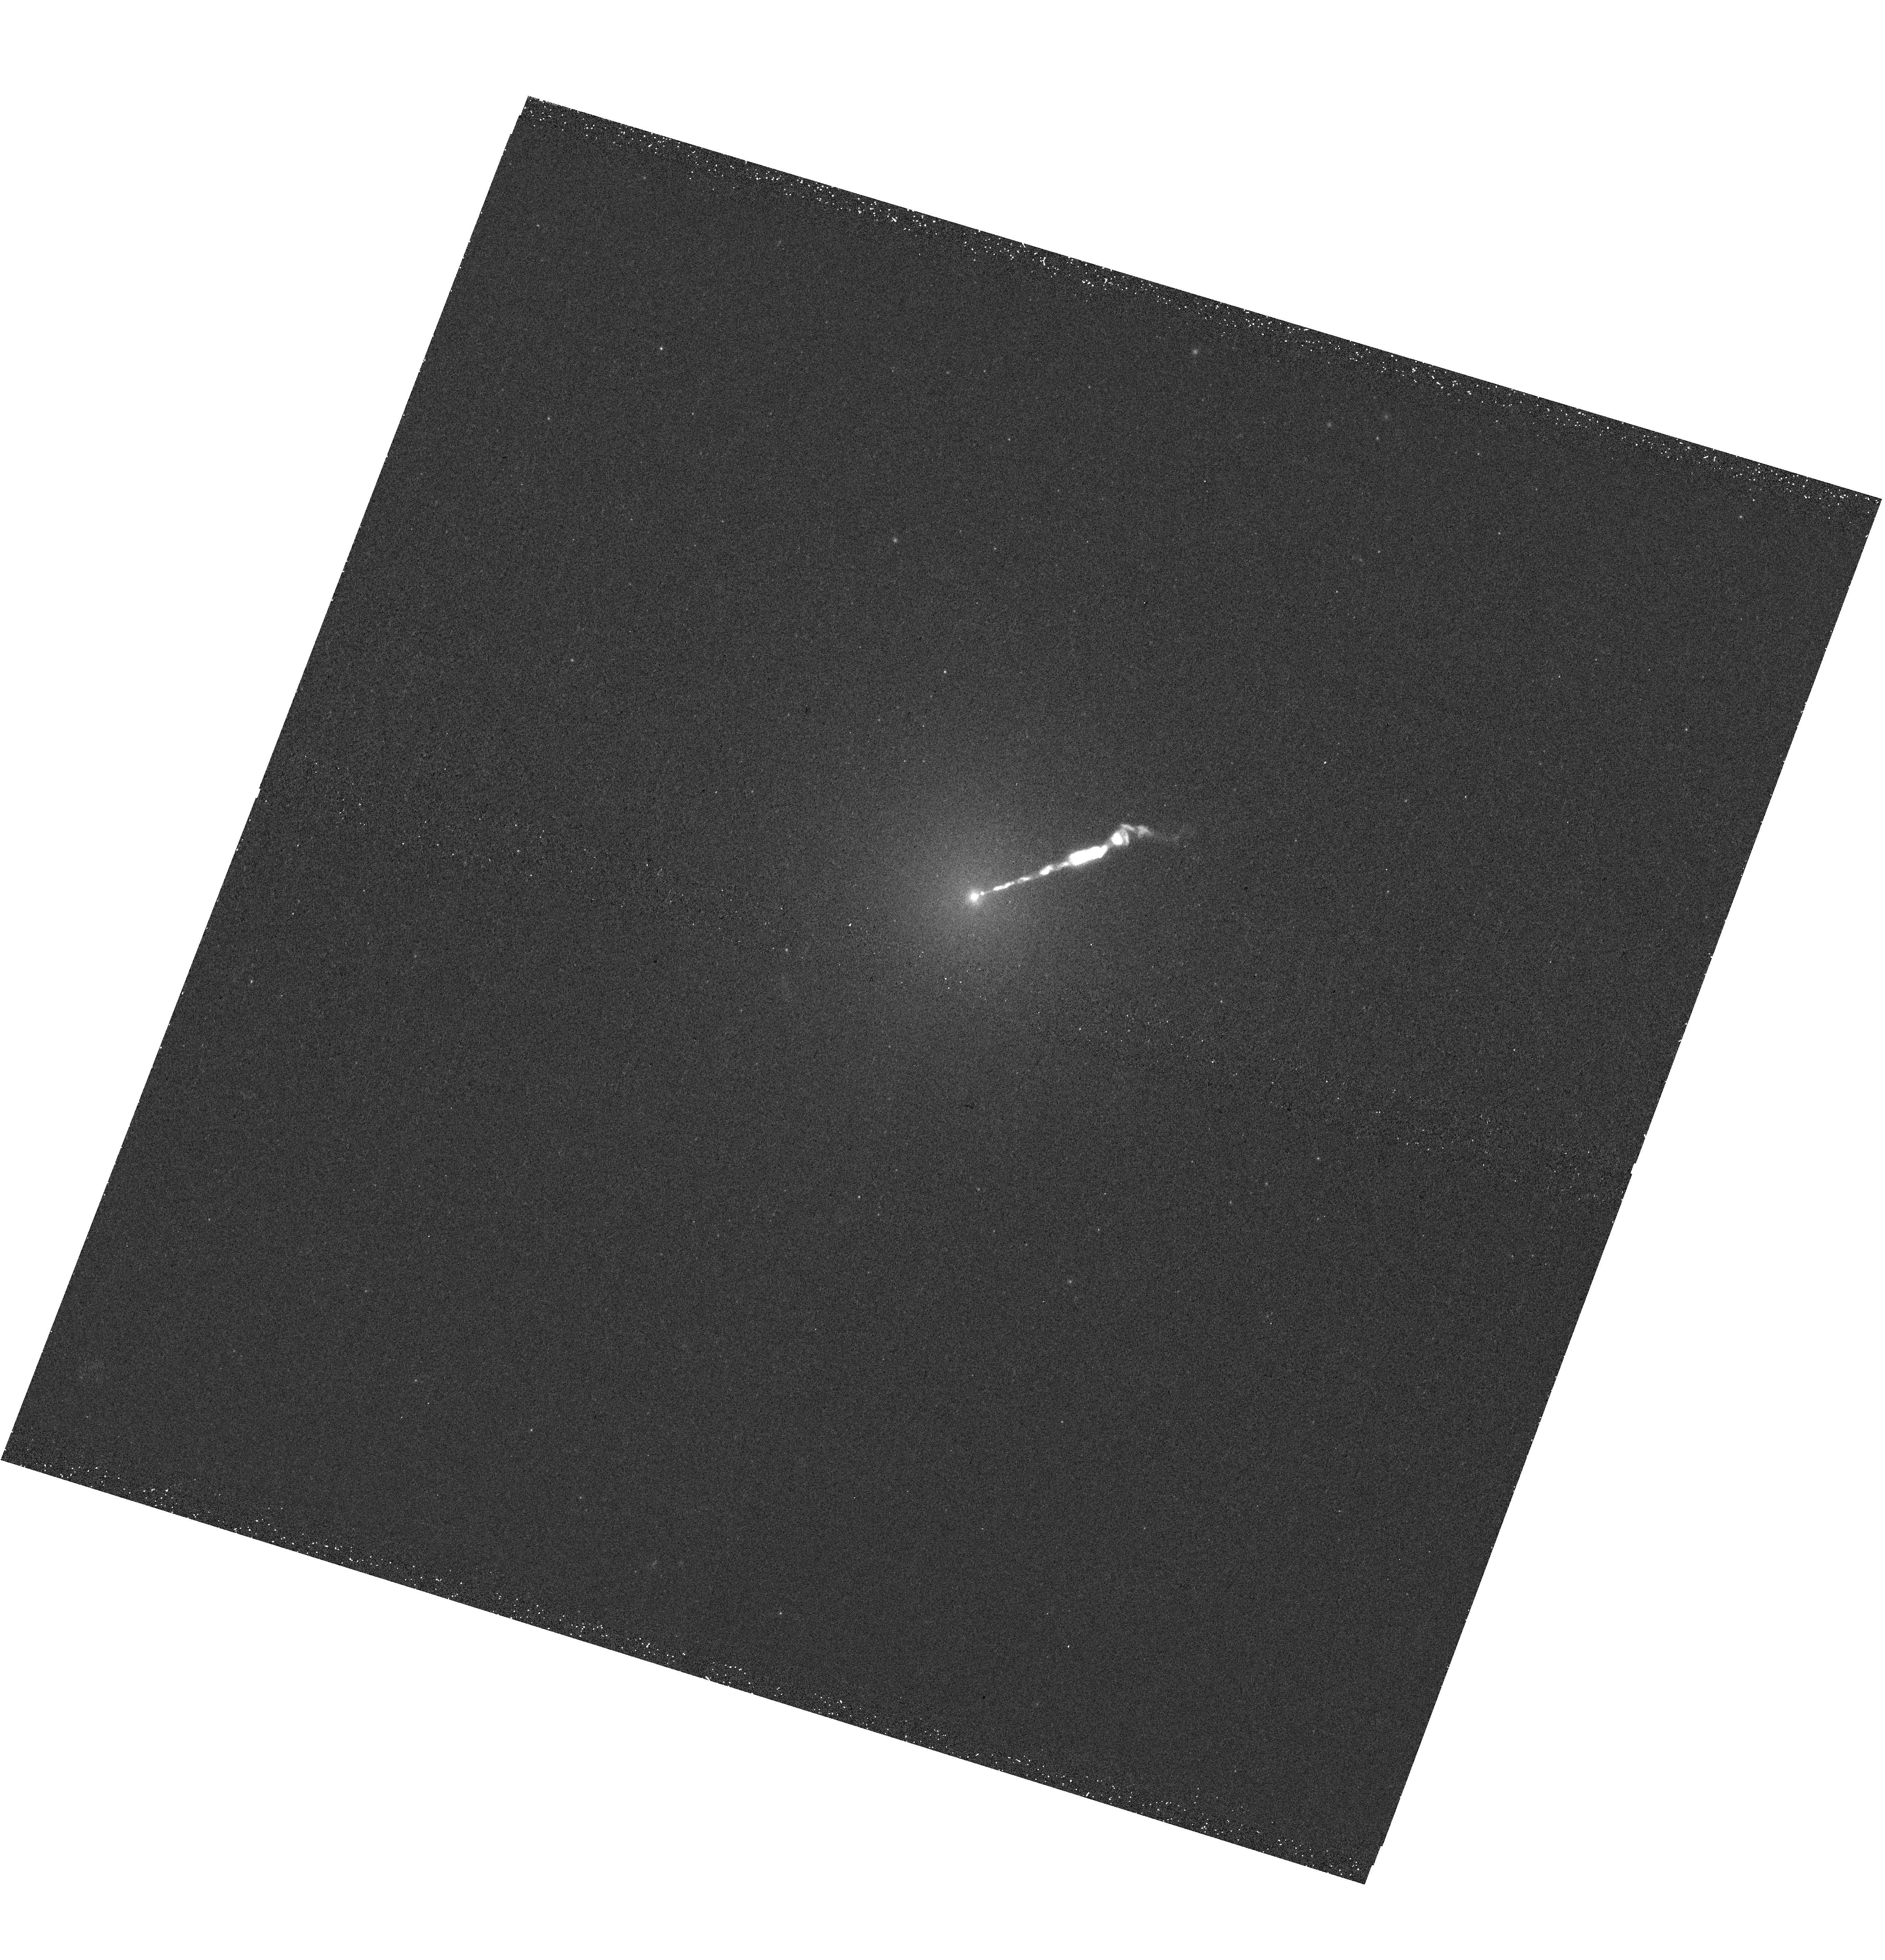
Target: M-87
Instrument: WFC3/UVIS
Filter: F275W
Exposure: 26 min
Observation ID: hst_14618_45_wfc3_uvis_f275w_id5o45

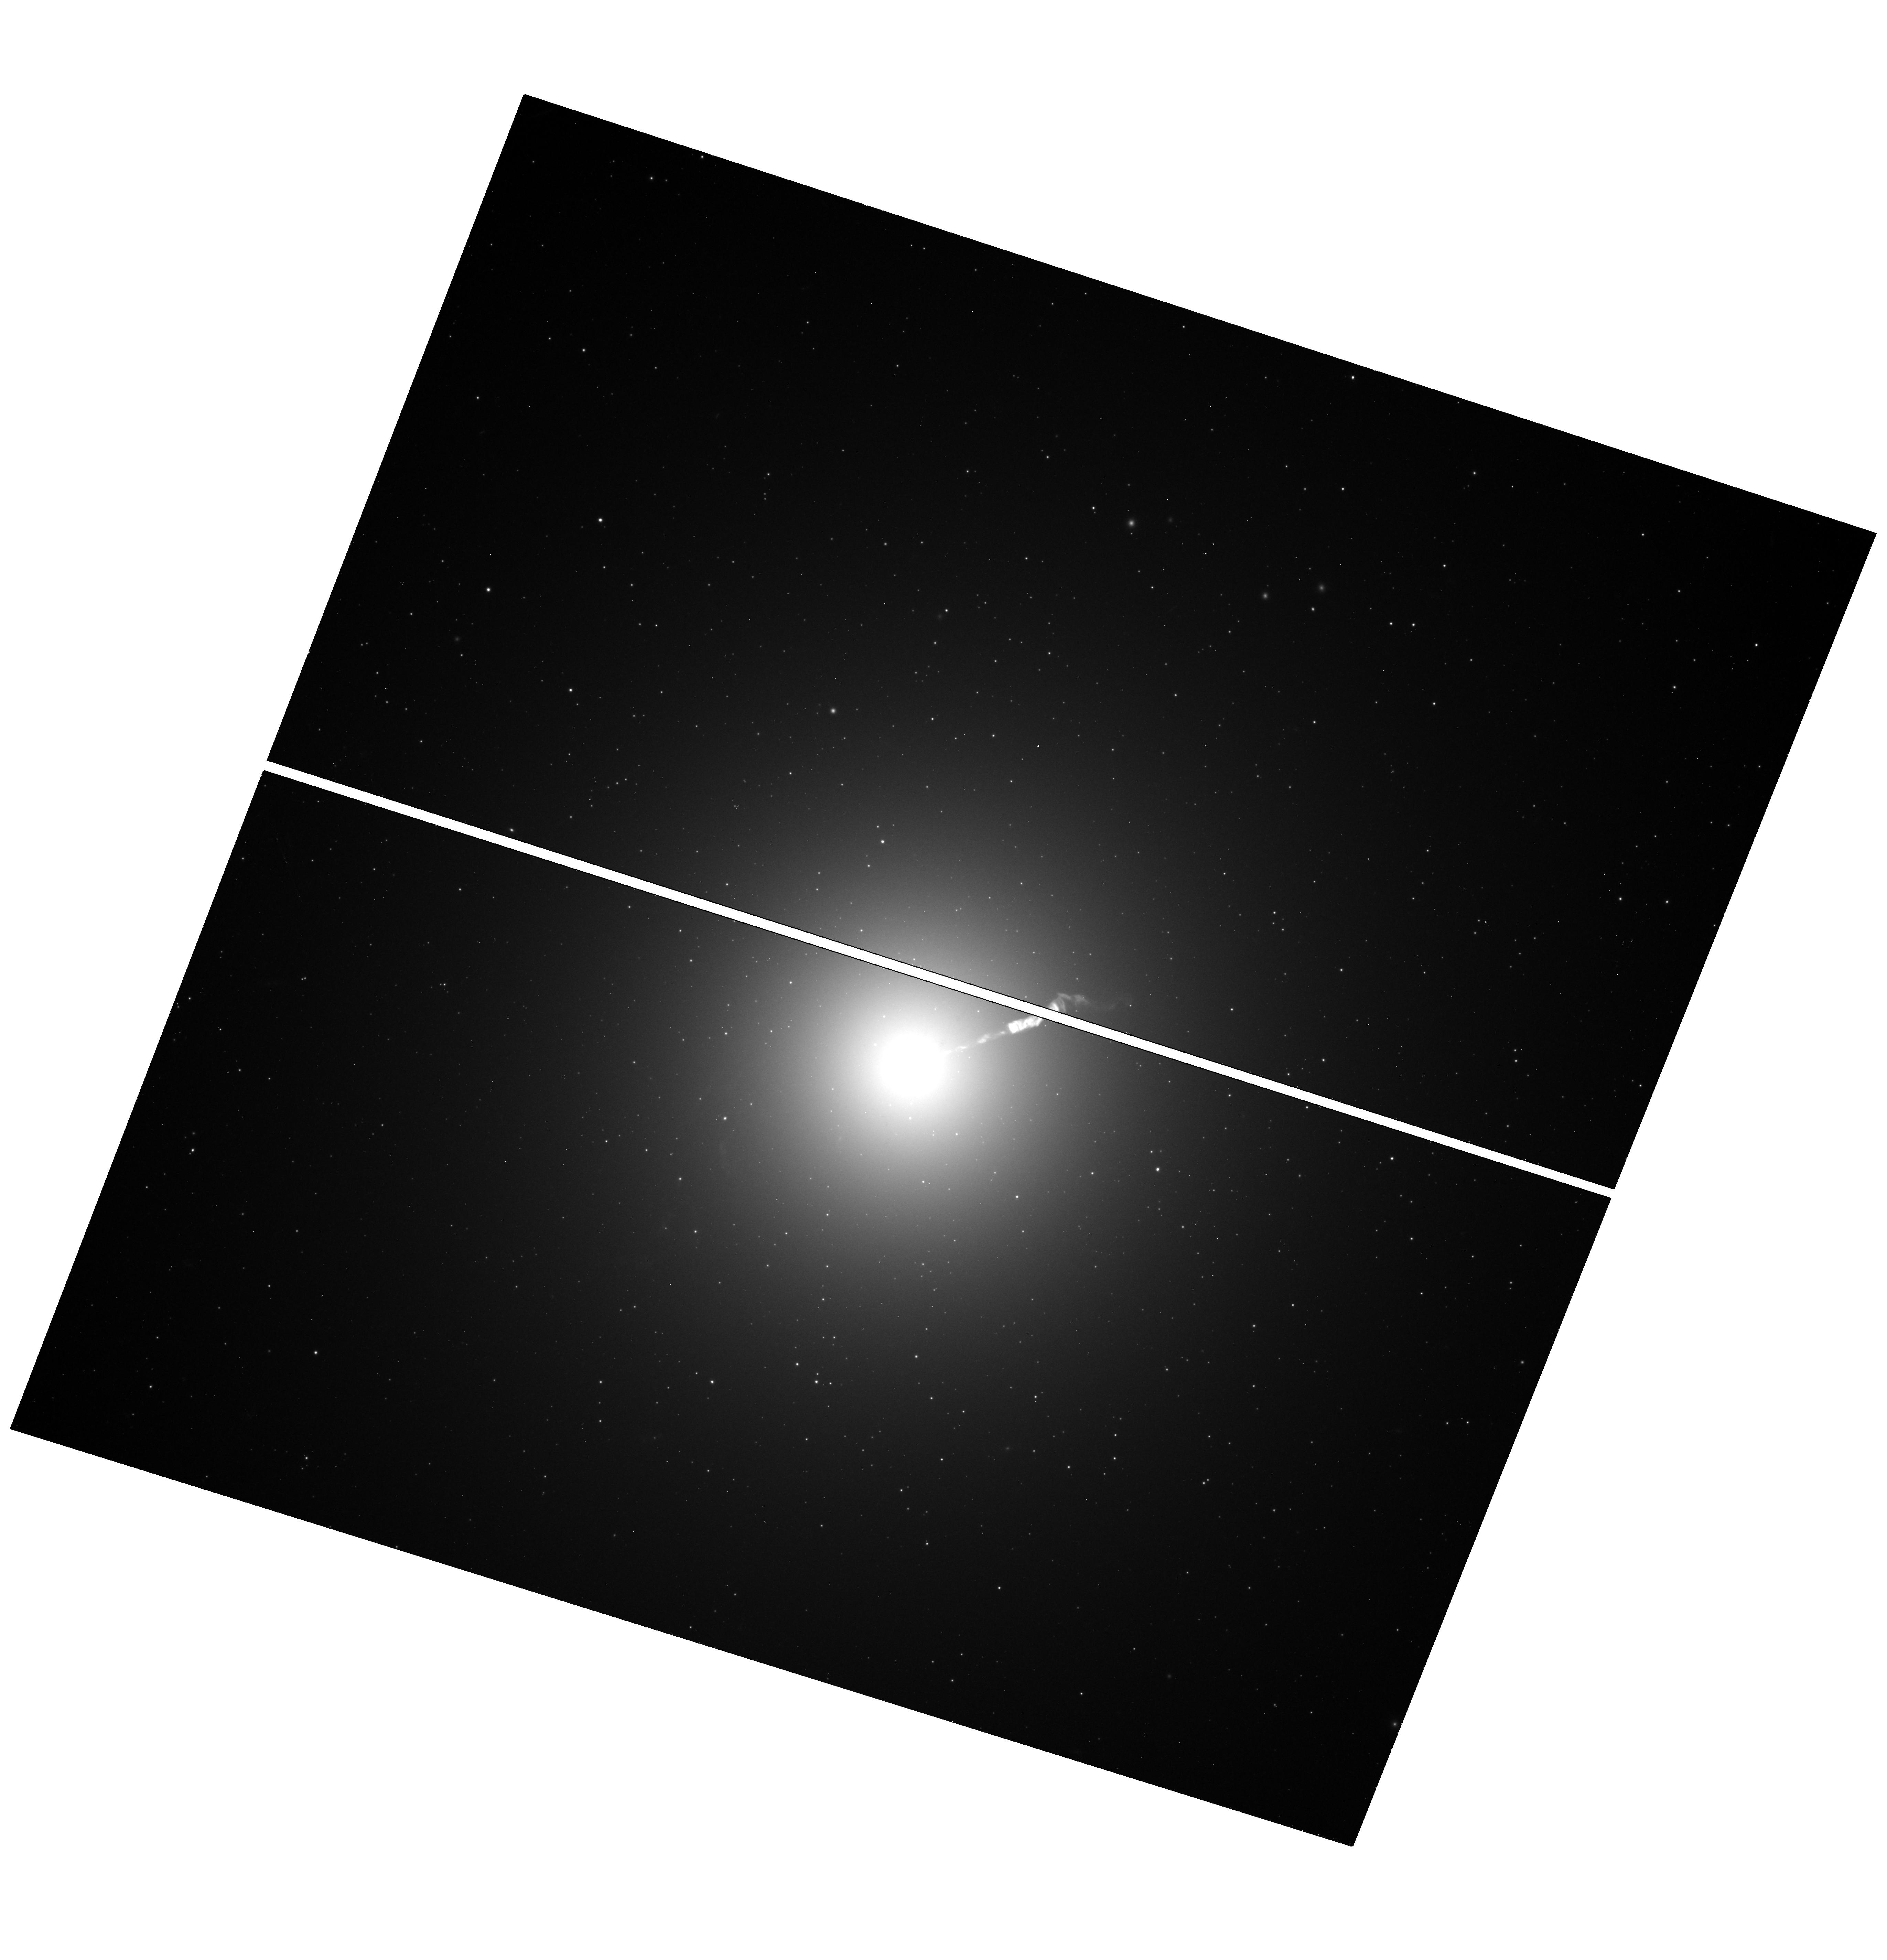
Target: M-87
Instrument: WFC3/UVIS
Filter: F606W
Exposure: 12 min
Observation ID: hst_14618_12_wfc3_uvis_f606w_id5o12

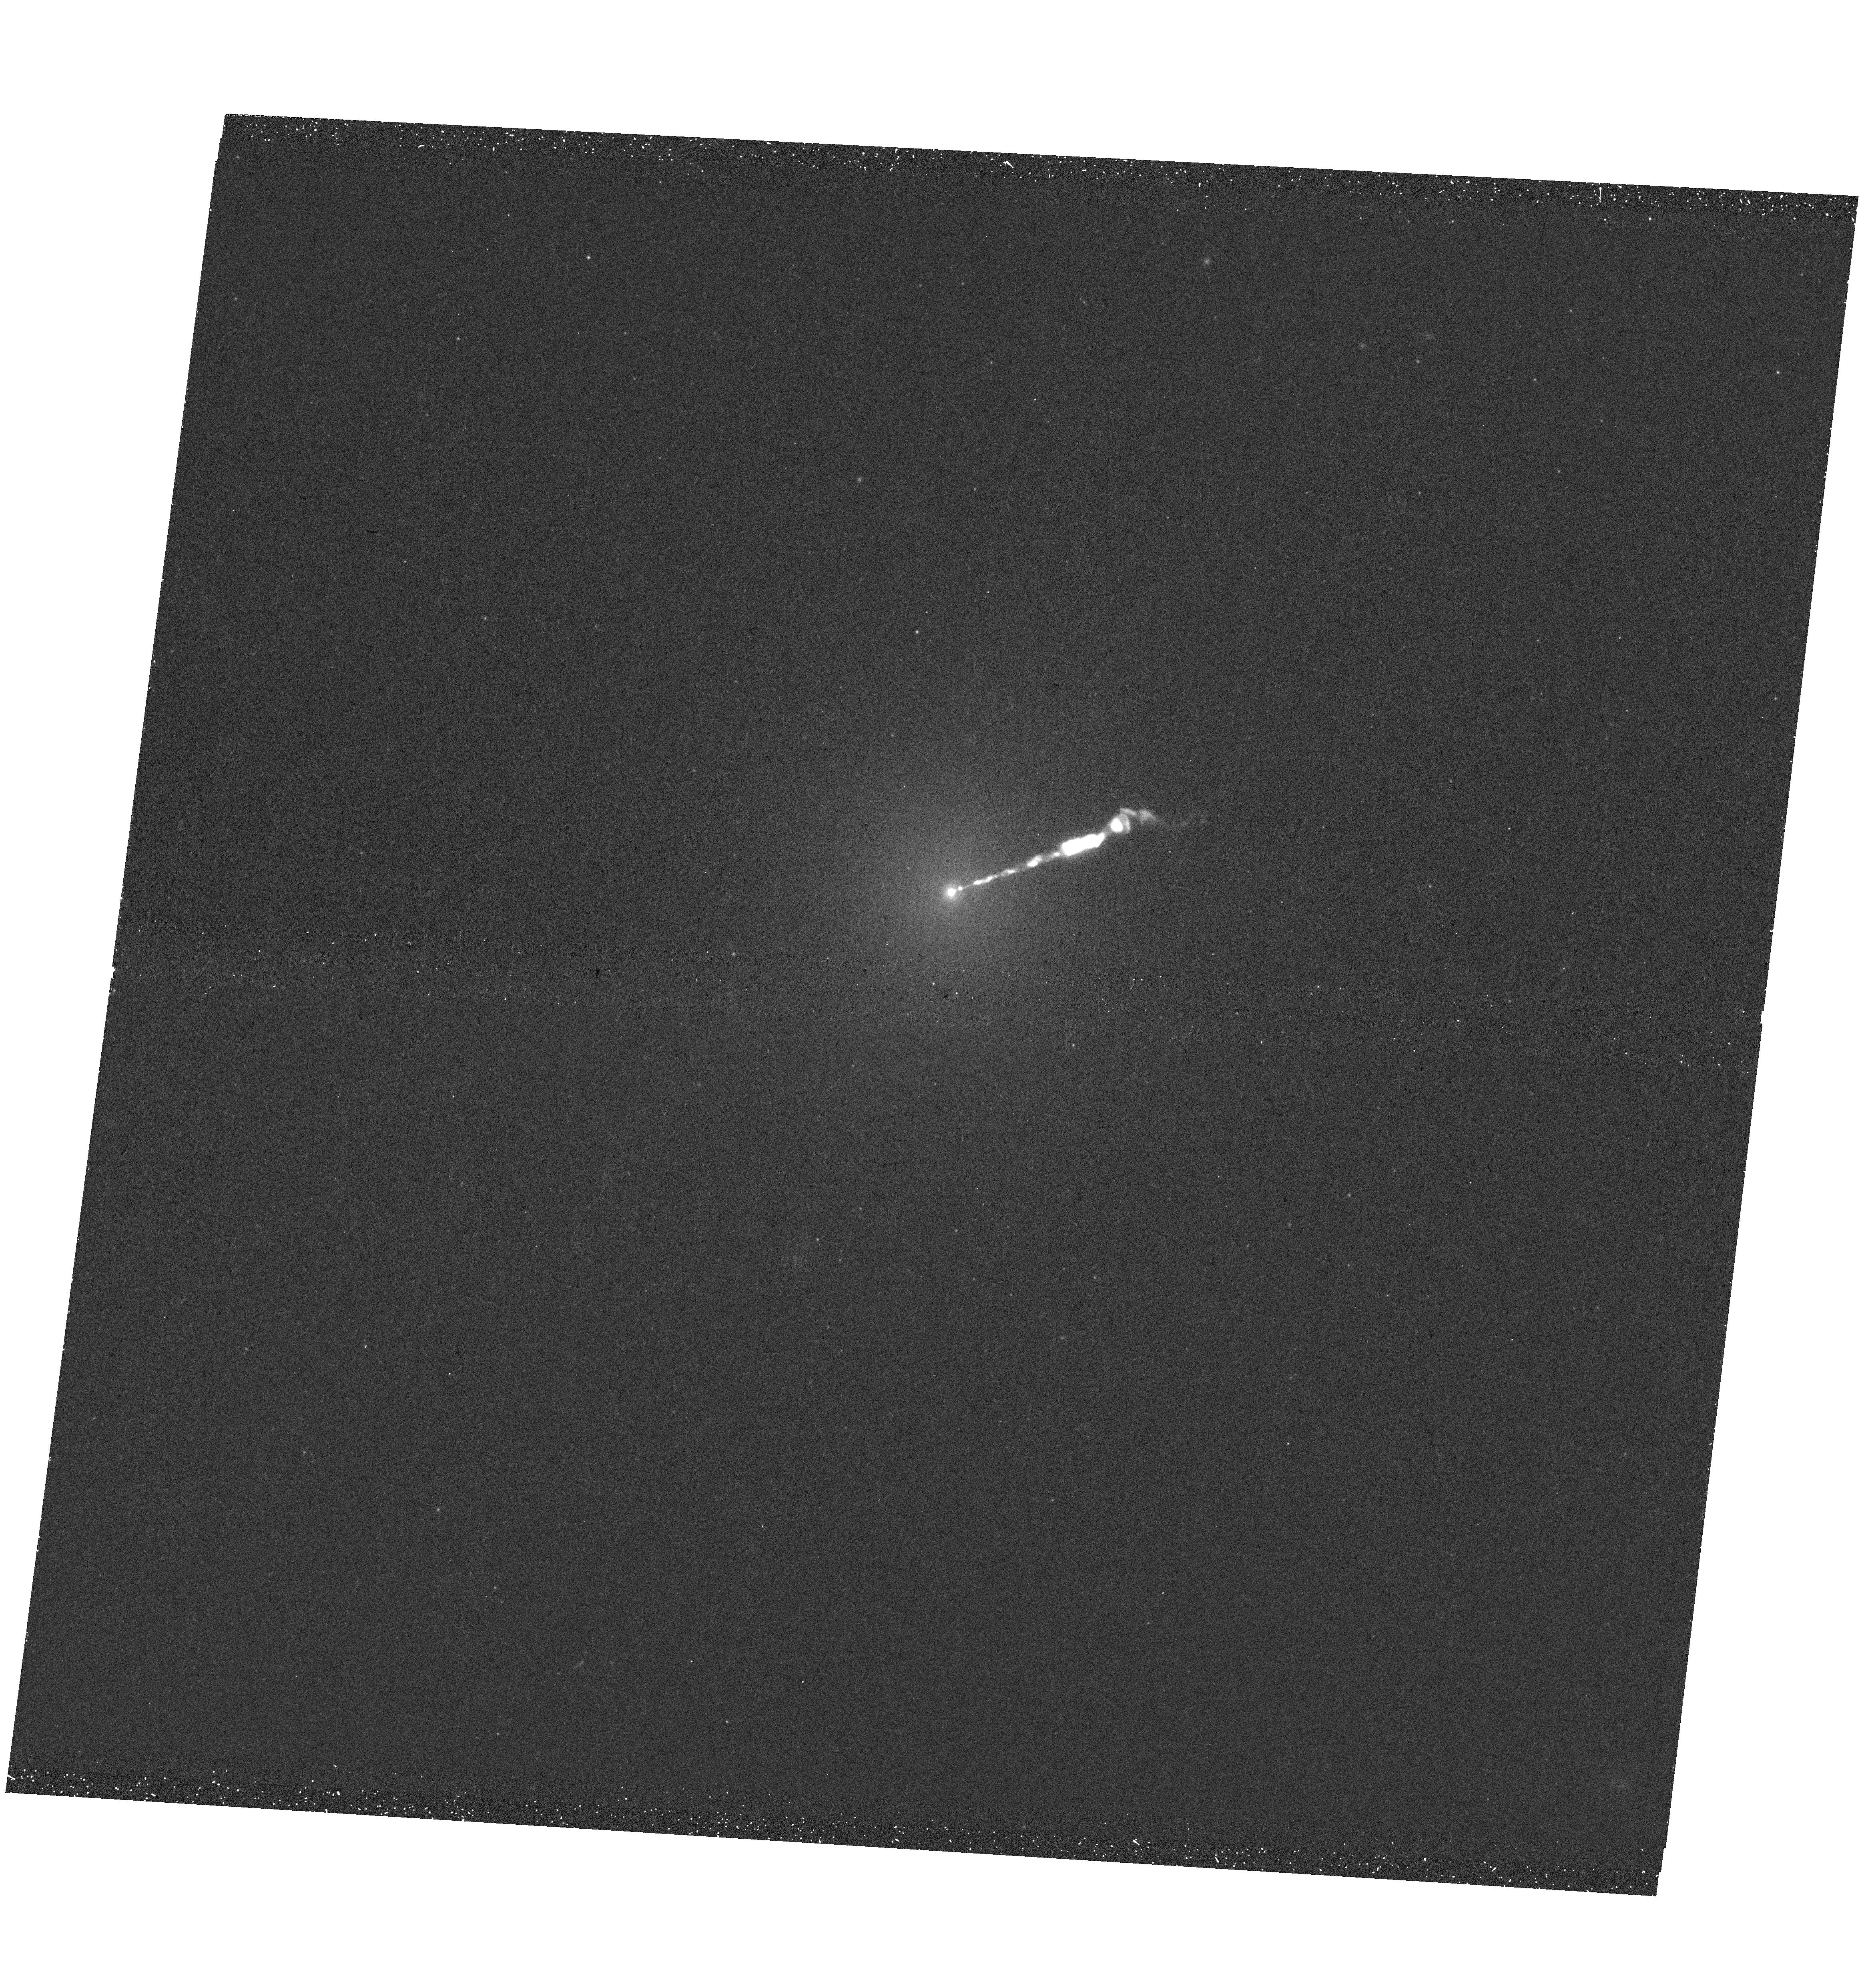
Target: M-87
Instrument: WFC3/UVIS
Filter: F275W
Exposure: 25 min
Observation ID: hst_14618_36_wfc3_uvis_f275w_id5o36

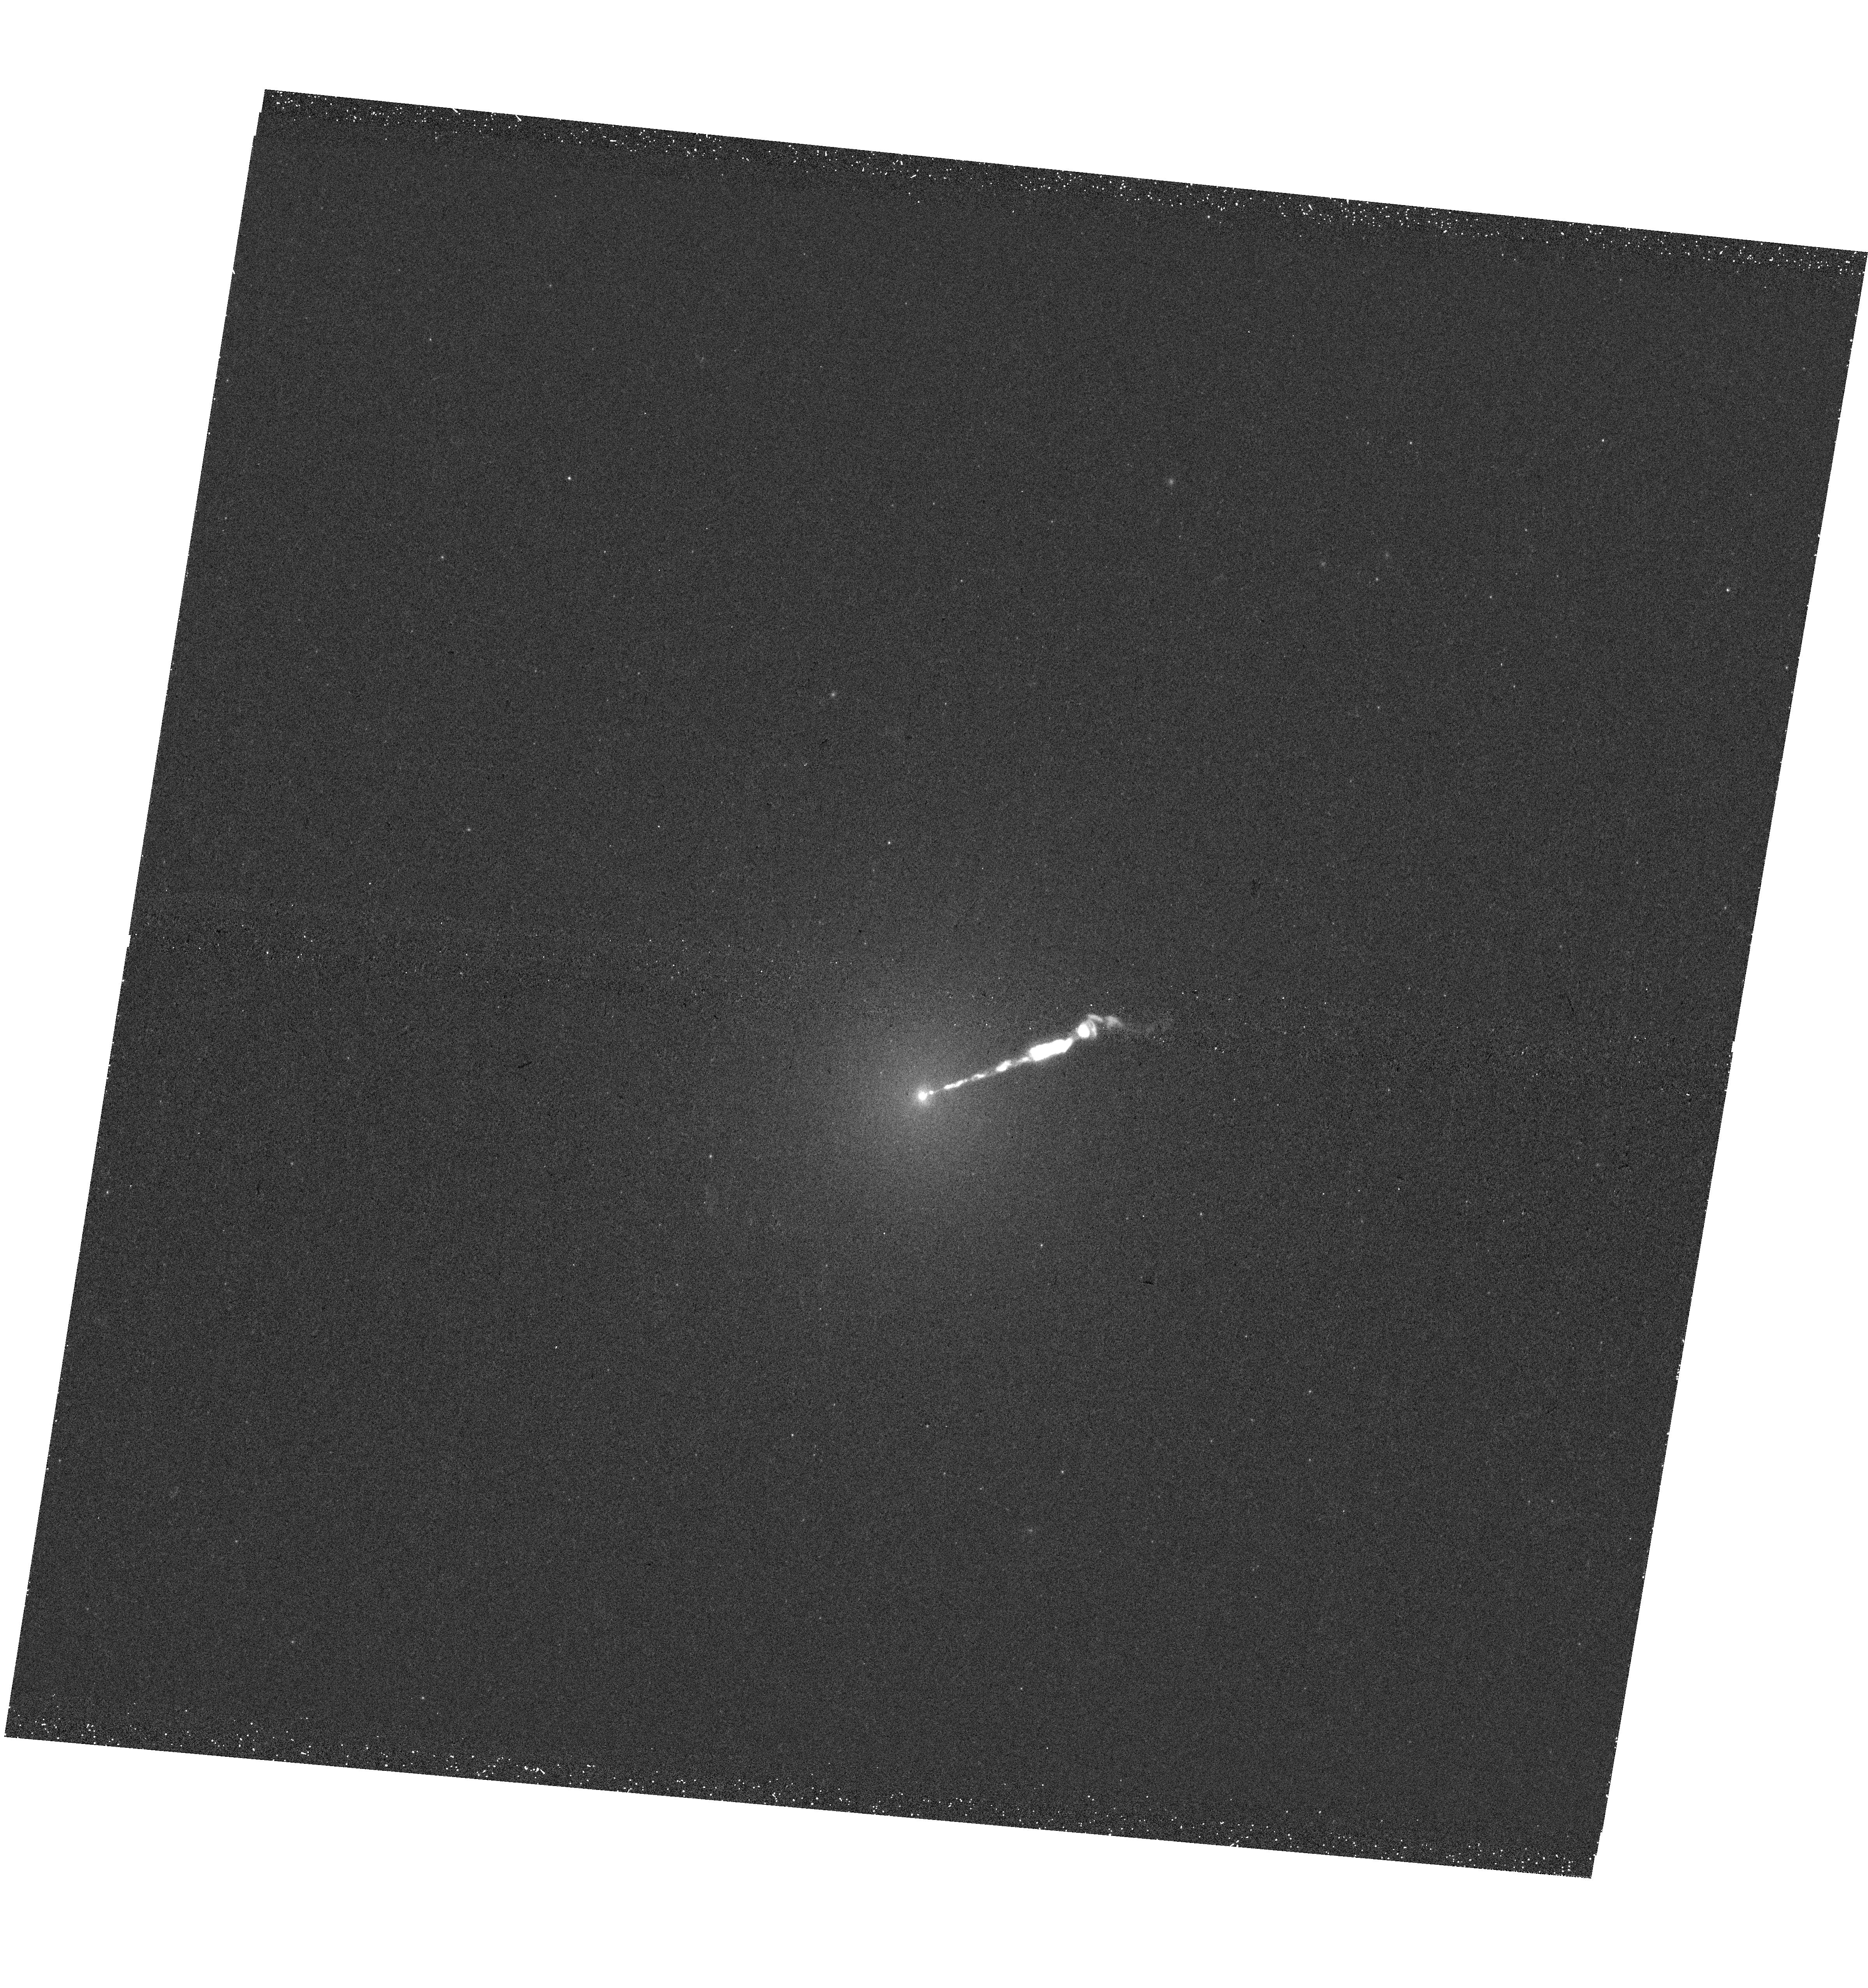
Target: M-87
Instrument: WFC3/UVIS
Filter: F275W
Exposure: 26 min
Observation ID: hst_14618_02_wfc3_uvis_f275w_id5o02

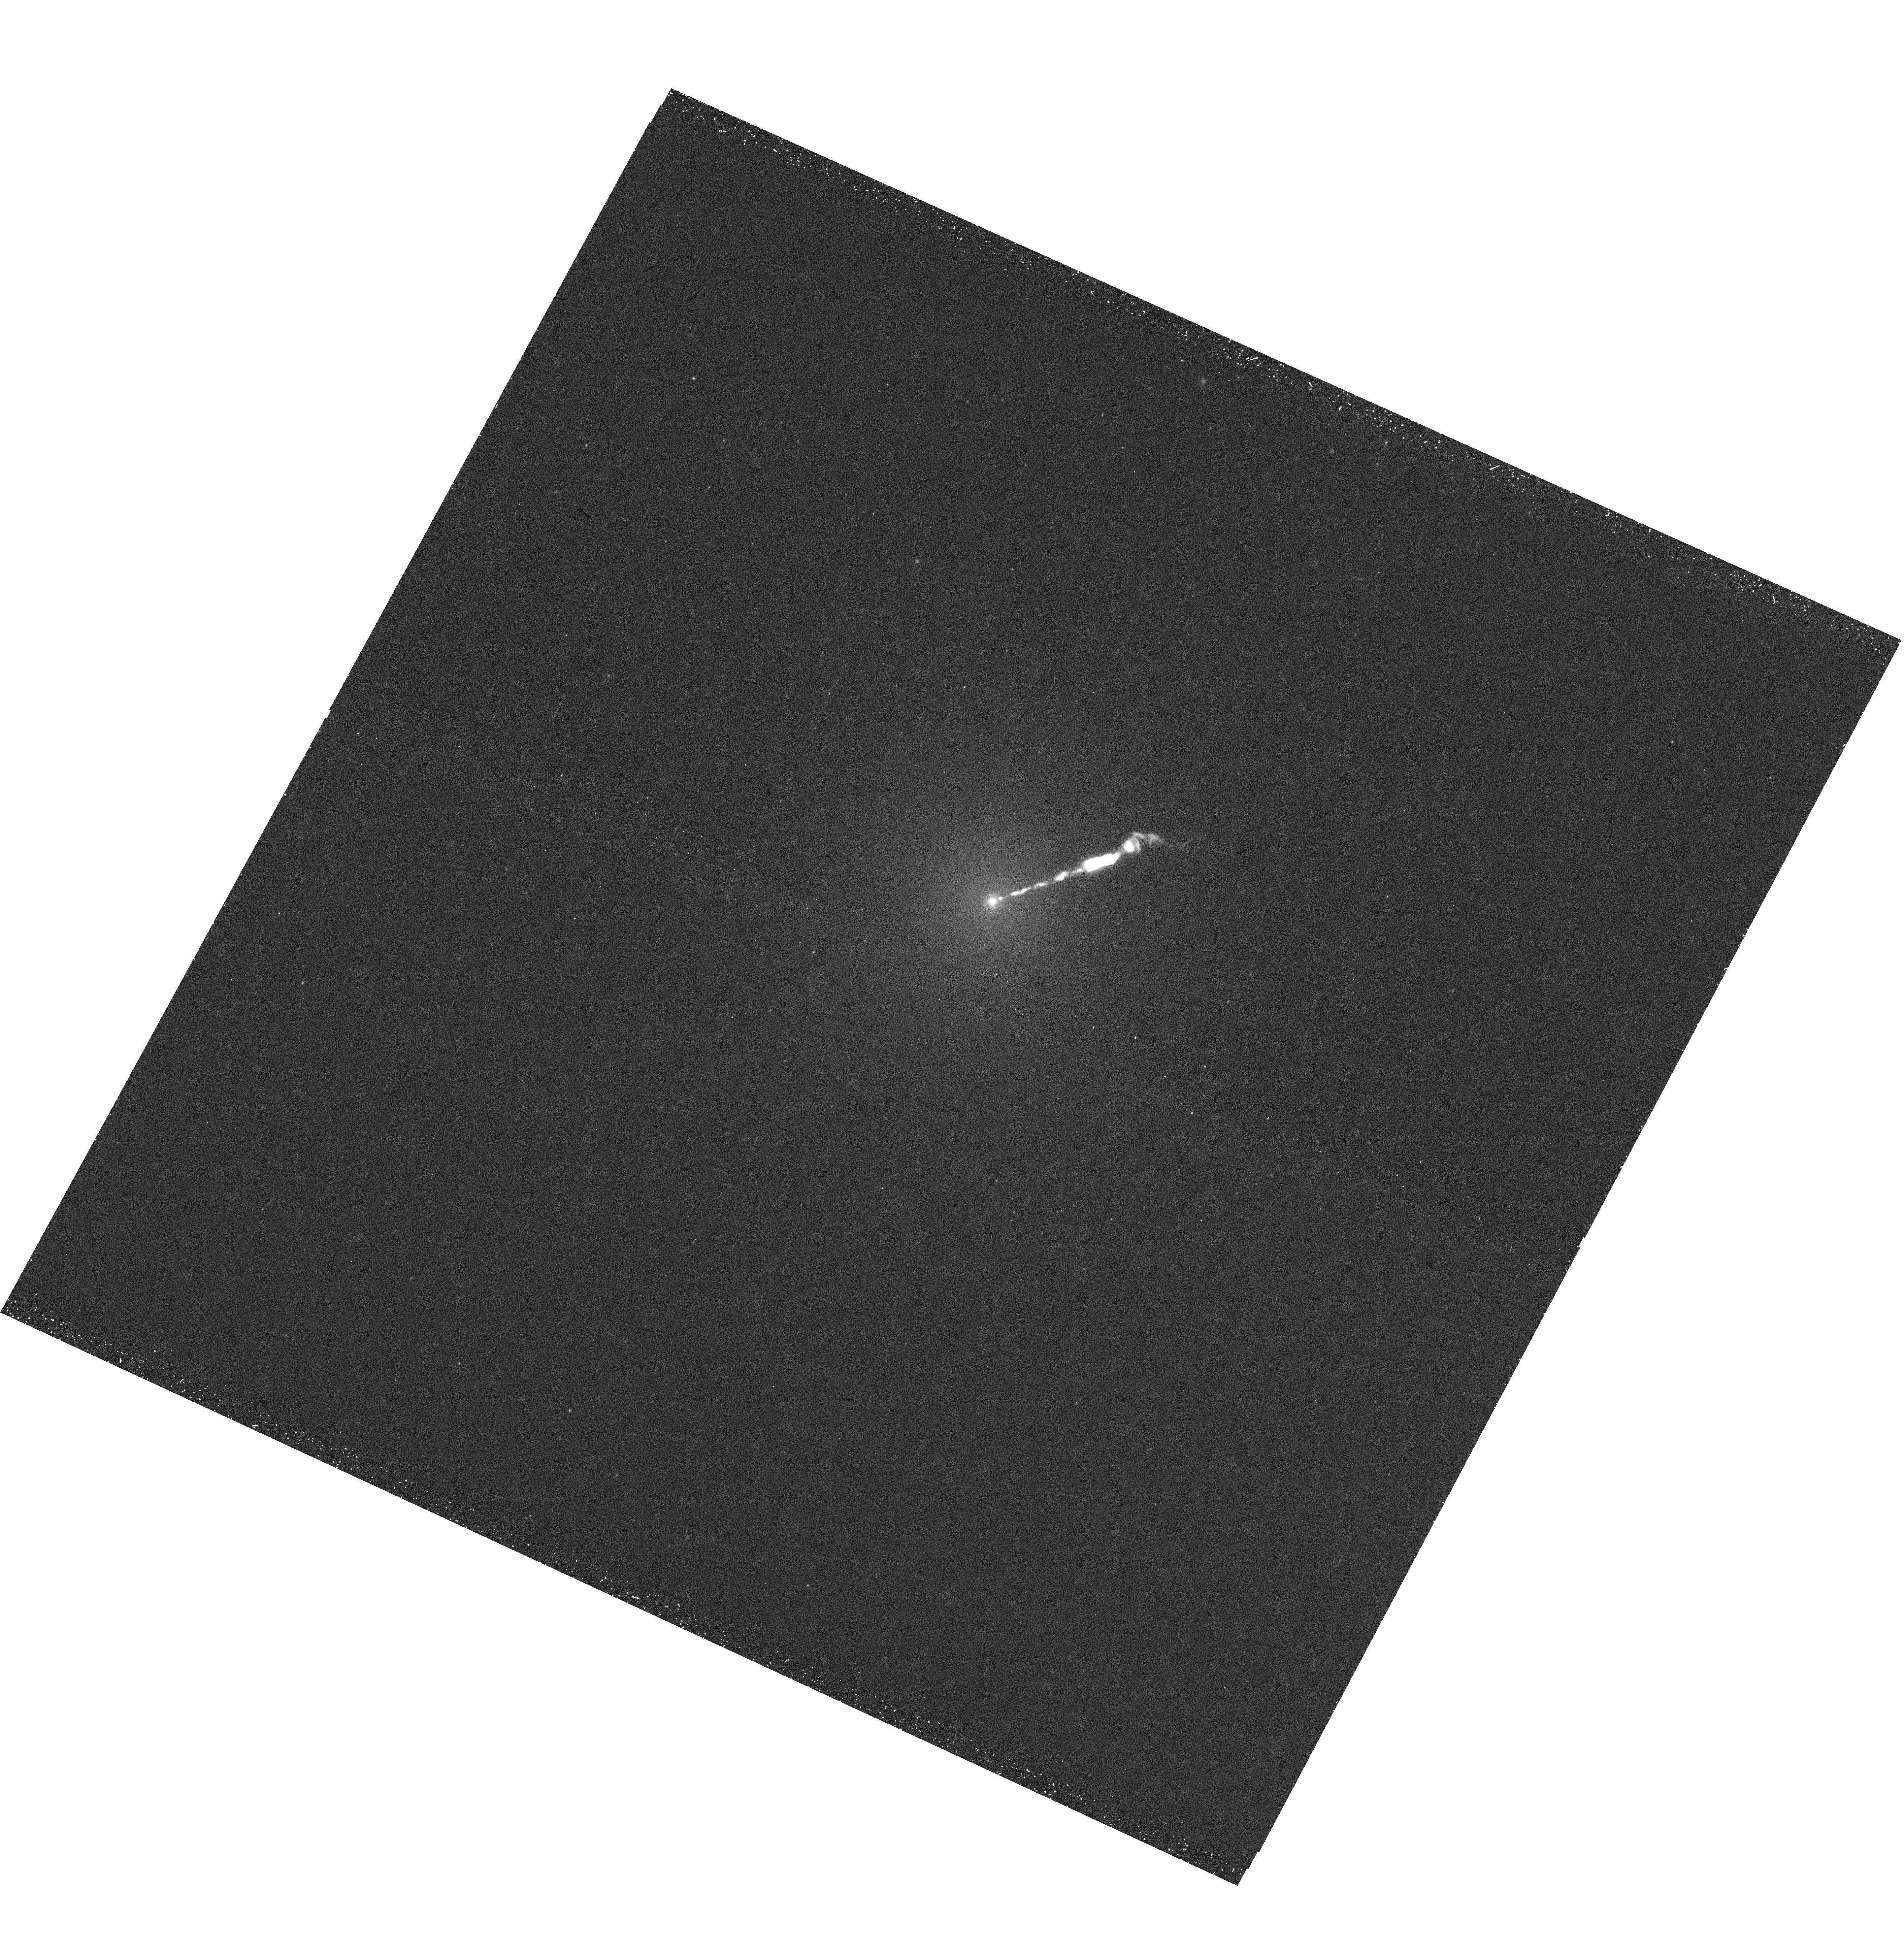
Target: M-87
Instrument: WFC3/UVIS
Filter: F275W
Exposure: 25 min
Observation ID: hst_14618_51_wfc3_uvis_f275w_id5o51

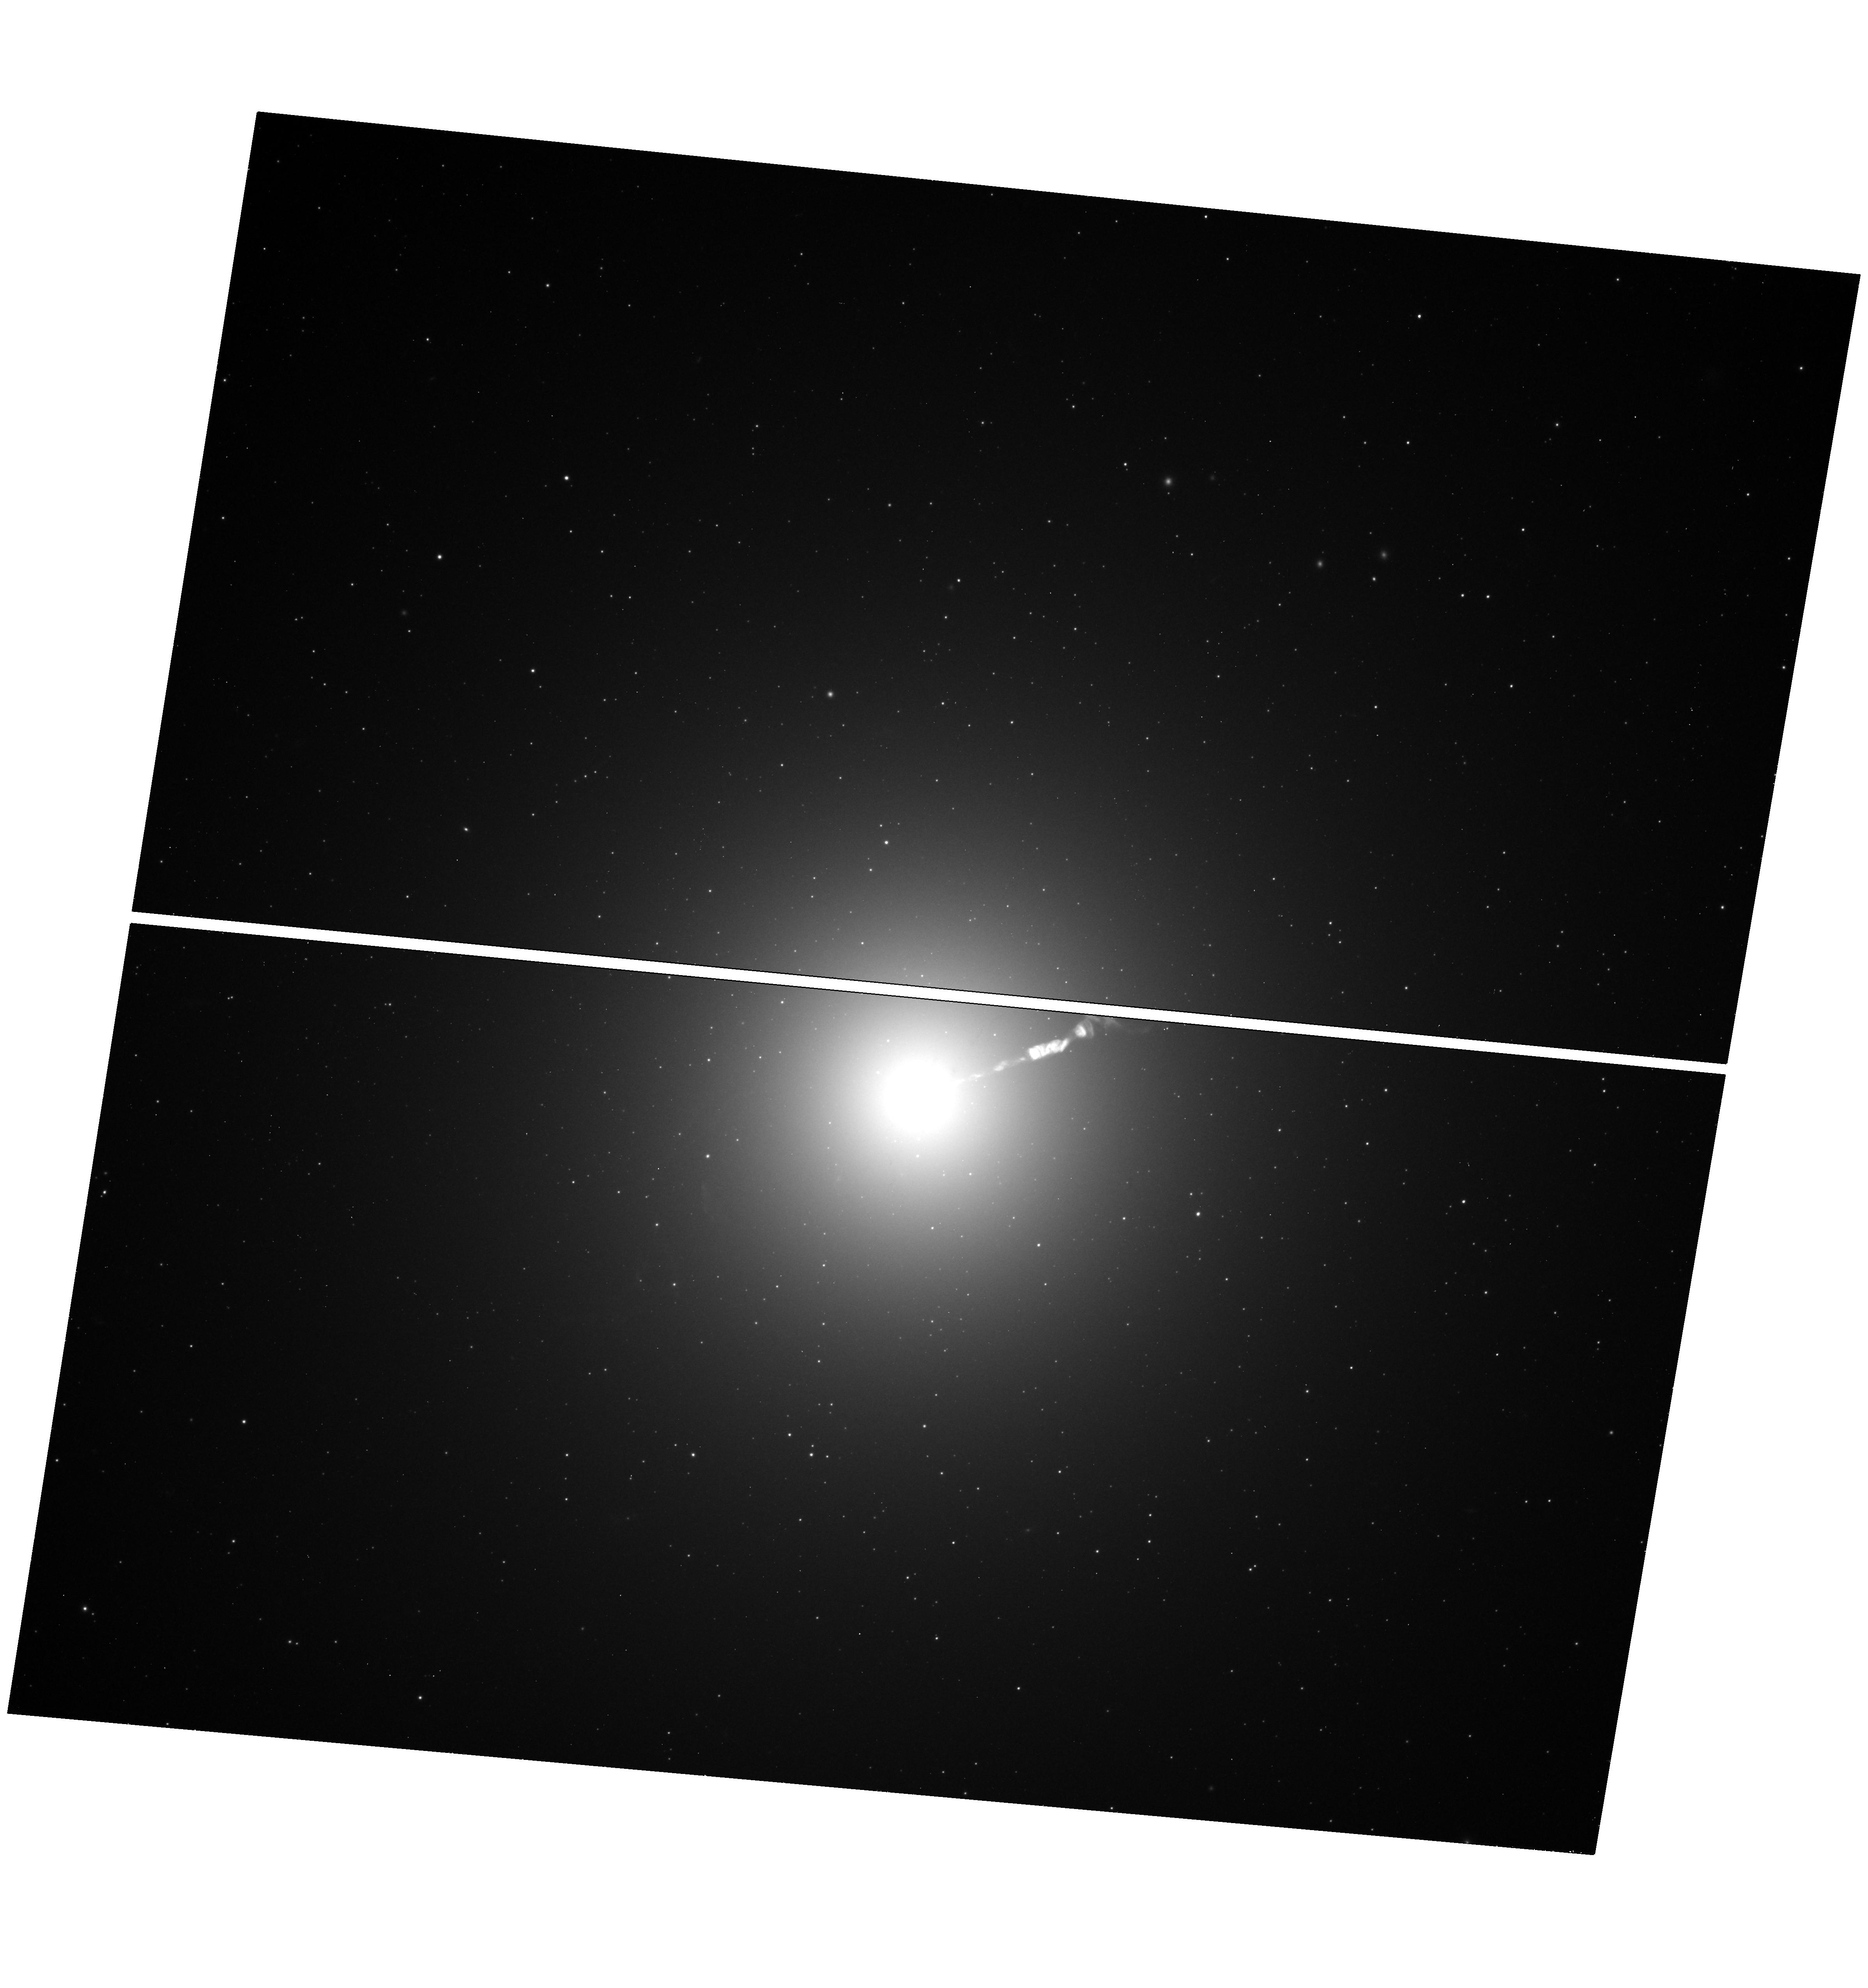
Target: M-87
Instrument: WFC3/UVIS
Filter: F606W
Exposure: 12 min
Observation ID: hst_14618_02_wfc3_uvis_f606w_id5o02

Ultraviolet Flashers in M87: Rapidly Recurring Novae as SNIa Progenitors (PI: Shara, Michael)

The recent discovery of a recurrent nova erupting every six months in M31, and simultaneous development of a consistent theoretical/numerical model for growing white dwarfs (WDs) to the Chandrasekhar limit, points the way to locating UV-bright SNIa progenitors in galaxies. We propose to monitor M87 with a cadence of 5 days over a 9 month-long span to 1) detect all the NUV-bright, near-Chandrasekhar mass WDs accreting at high enough rates to become SNIa in the next ~ 200, 000 years; 2) determine their eruption frequency distribution, which is diagnostic of the underlying white dwarf accretion rates; 3) test nova modelers' prediction that recurrent novae can never erupt more frequently that once in 45 days; 4) definitively determine the rate Rnova of nova eruptions in M87; 5) confront population synthesis models predictions of Rnova with our observationally determined value; and 6) check the claim (observed in M31) that 20-41% of all nova WDs have red giant secondaries. A free bonus of these observations will be the deepest-ever NUV image of the M87 jet, and the highest cadence ever sequence of images of the jet, which includes knots mysteriously varying in brightness by up to 5 magnitudes.